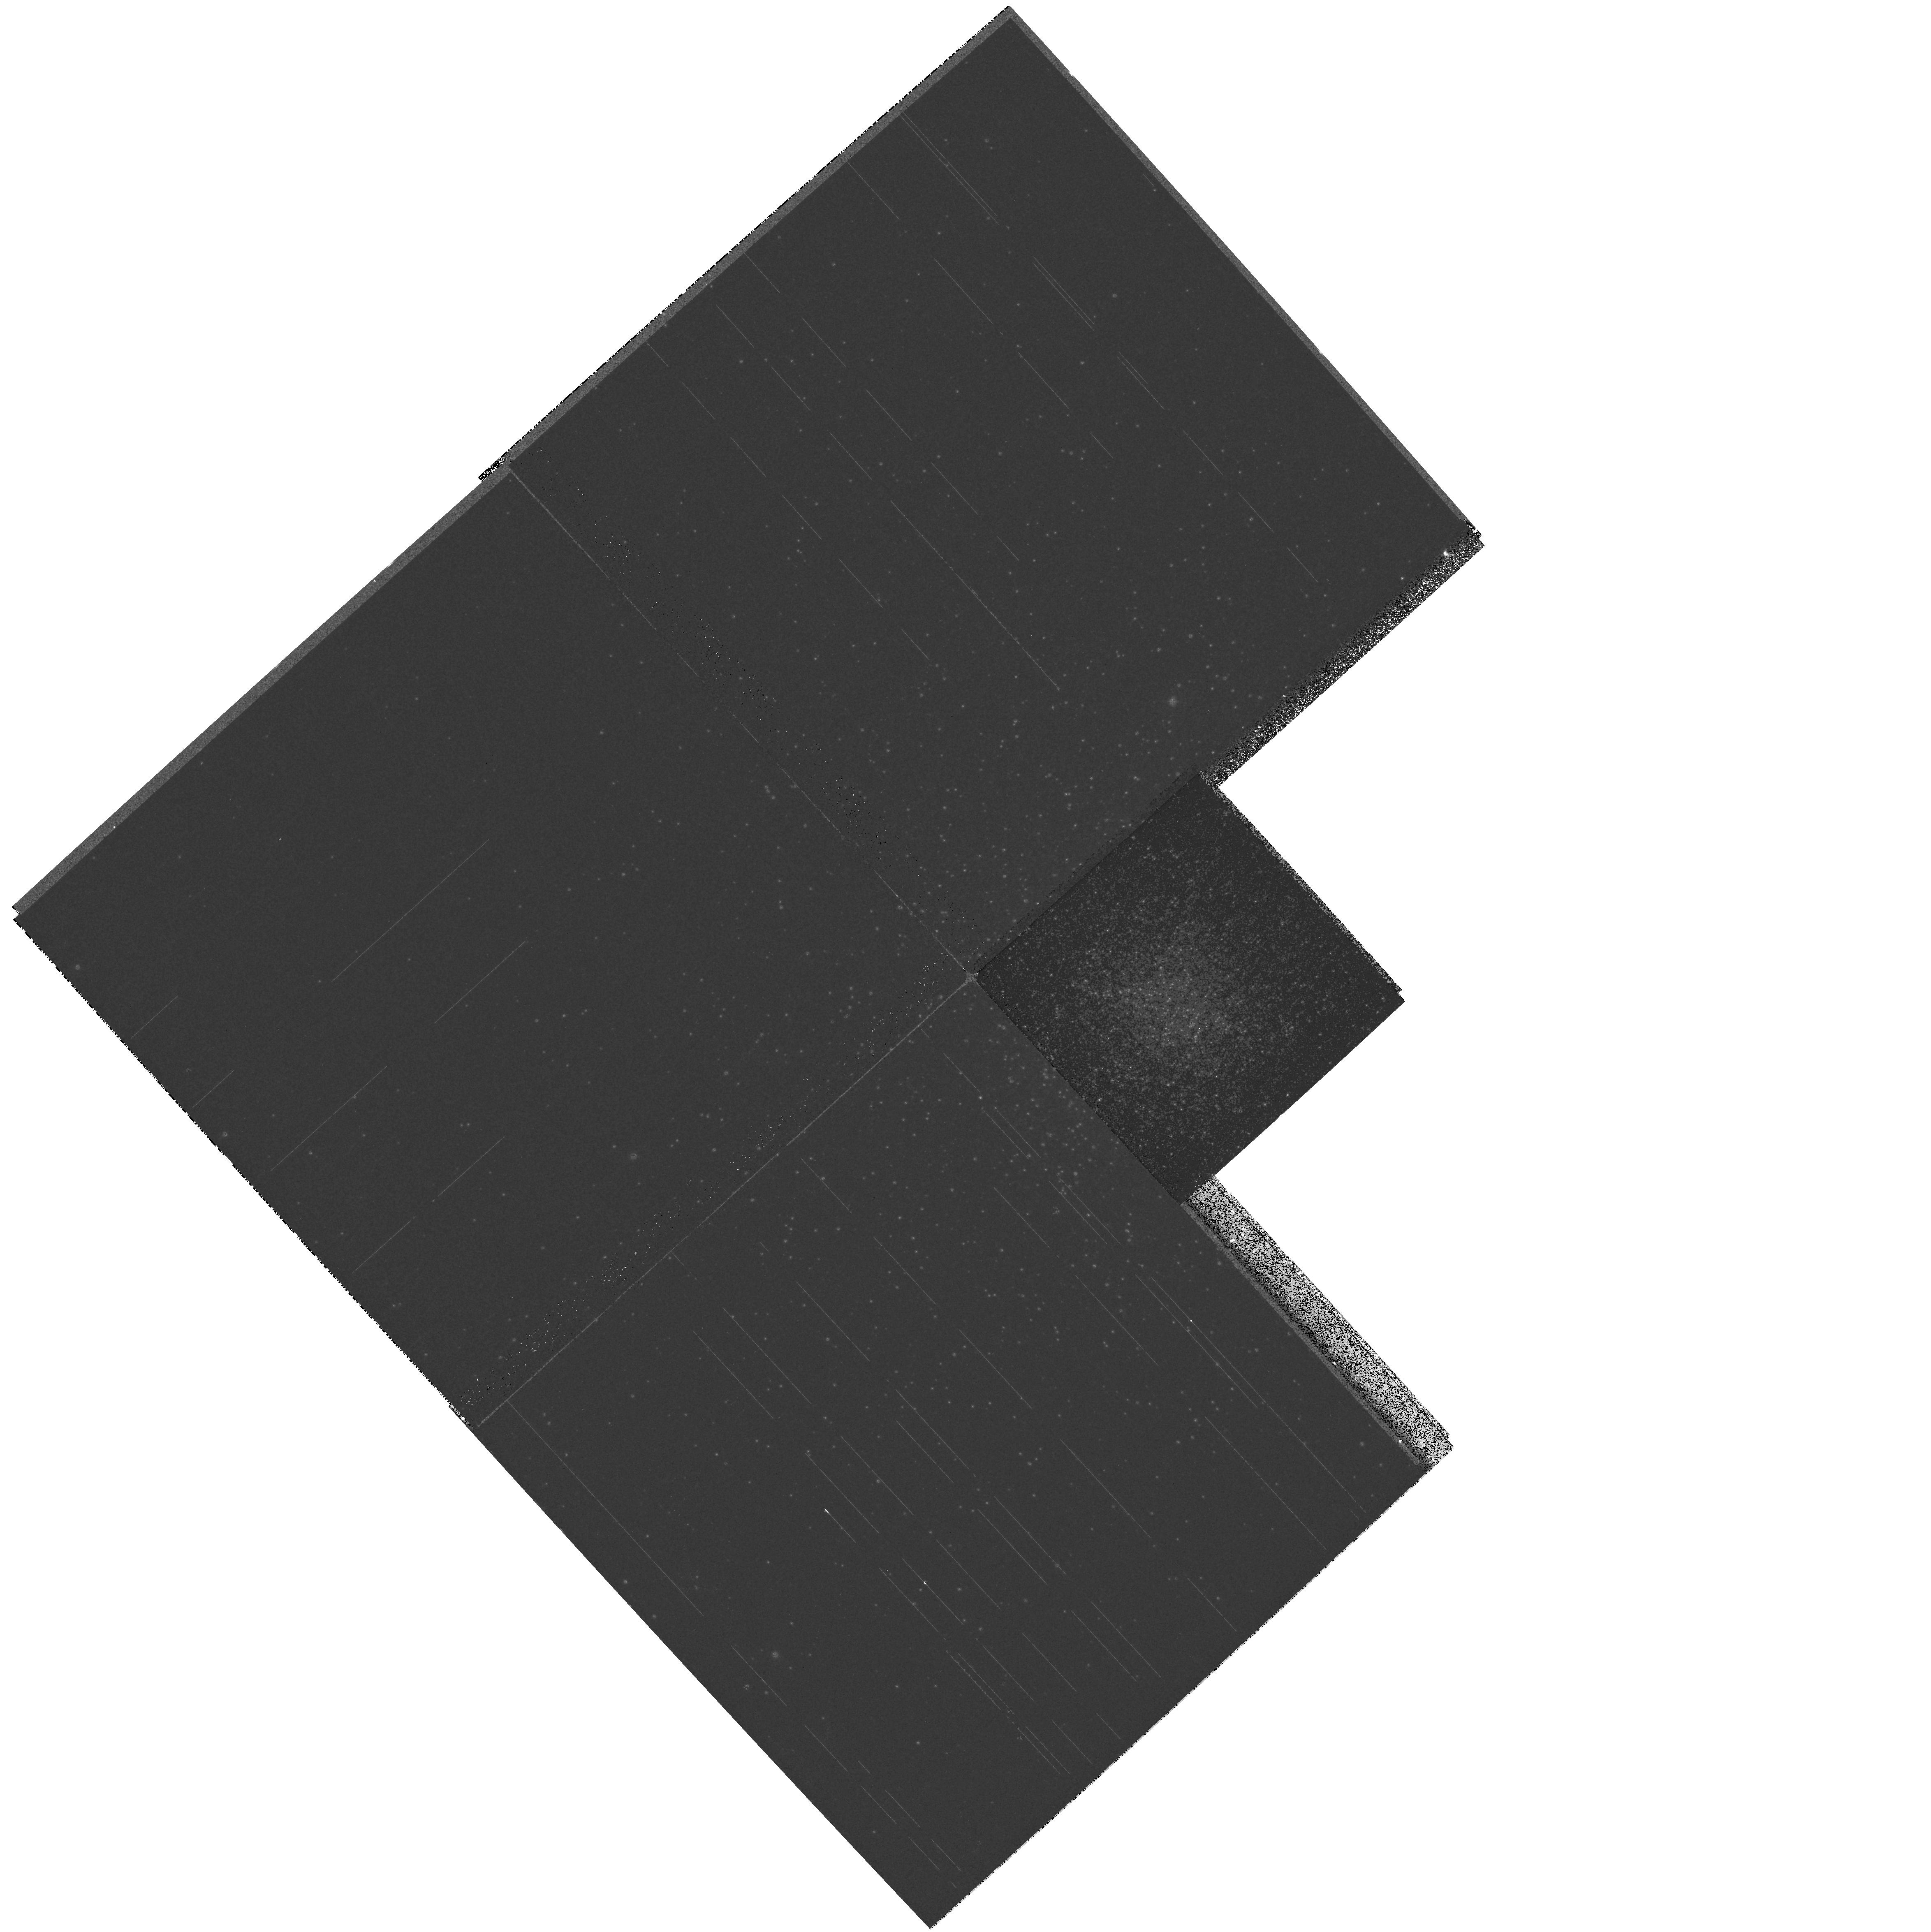
Target: NGC6440. Instrument: WFPC2/PC. Filter: F439W. Exposure: 6 min. Observation ID: hst_8723_48_wfpc2_pc_f439w_u64148

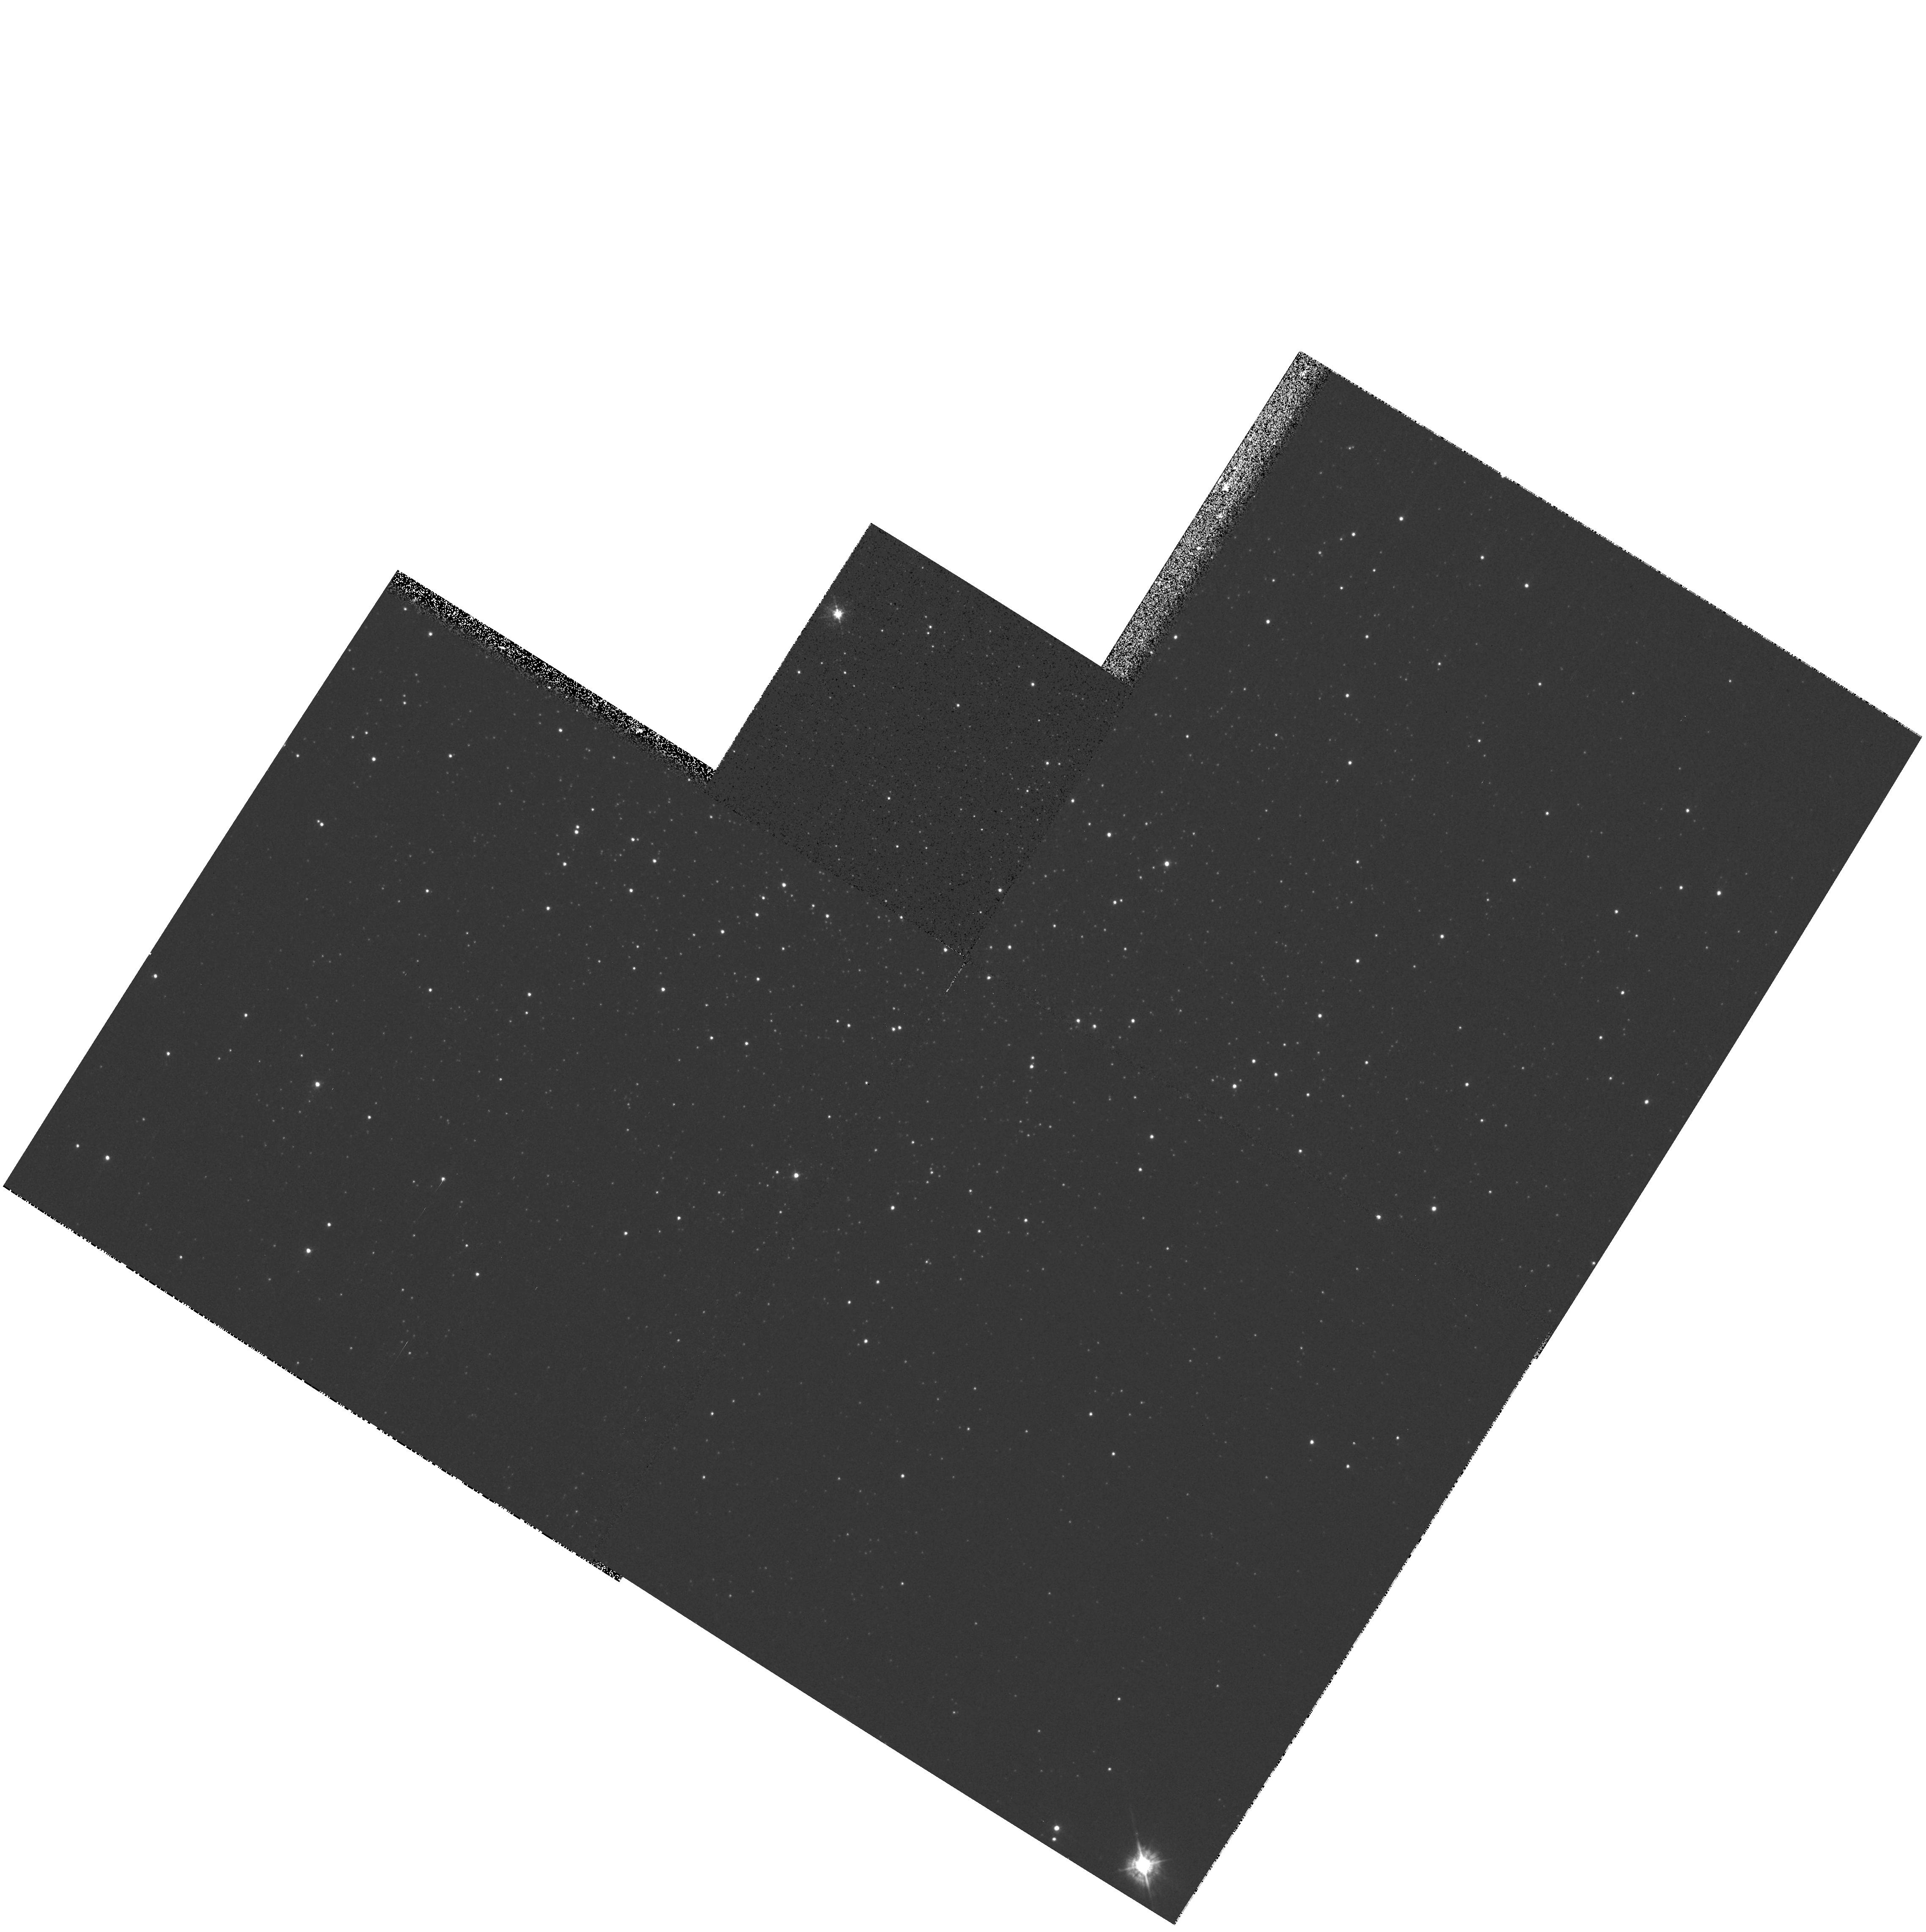
Target: IC4499. Instrument: WFPC2/PC. Filter: F439W. Exposure: 6 min. Observation ID: hst_8723_30_wfpc2_pc_f439w_u64130

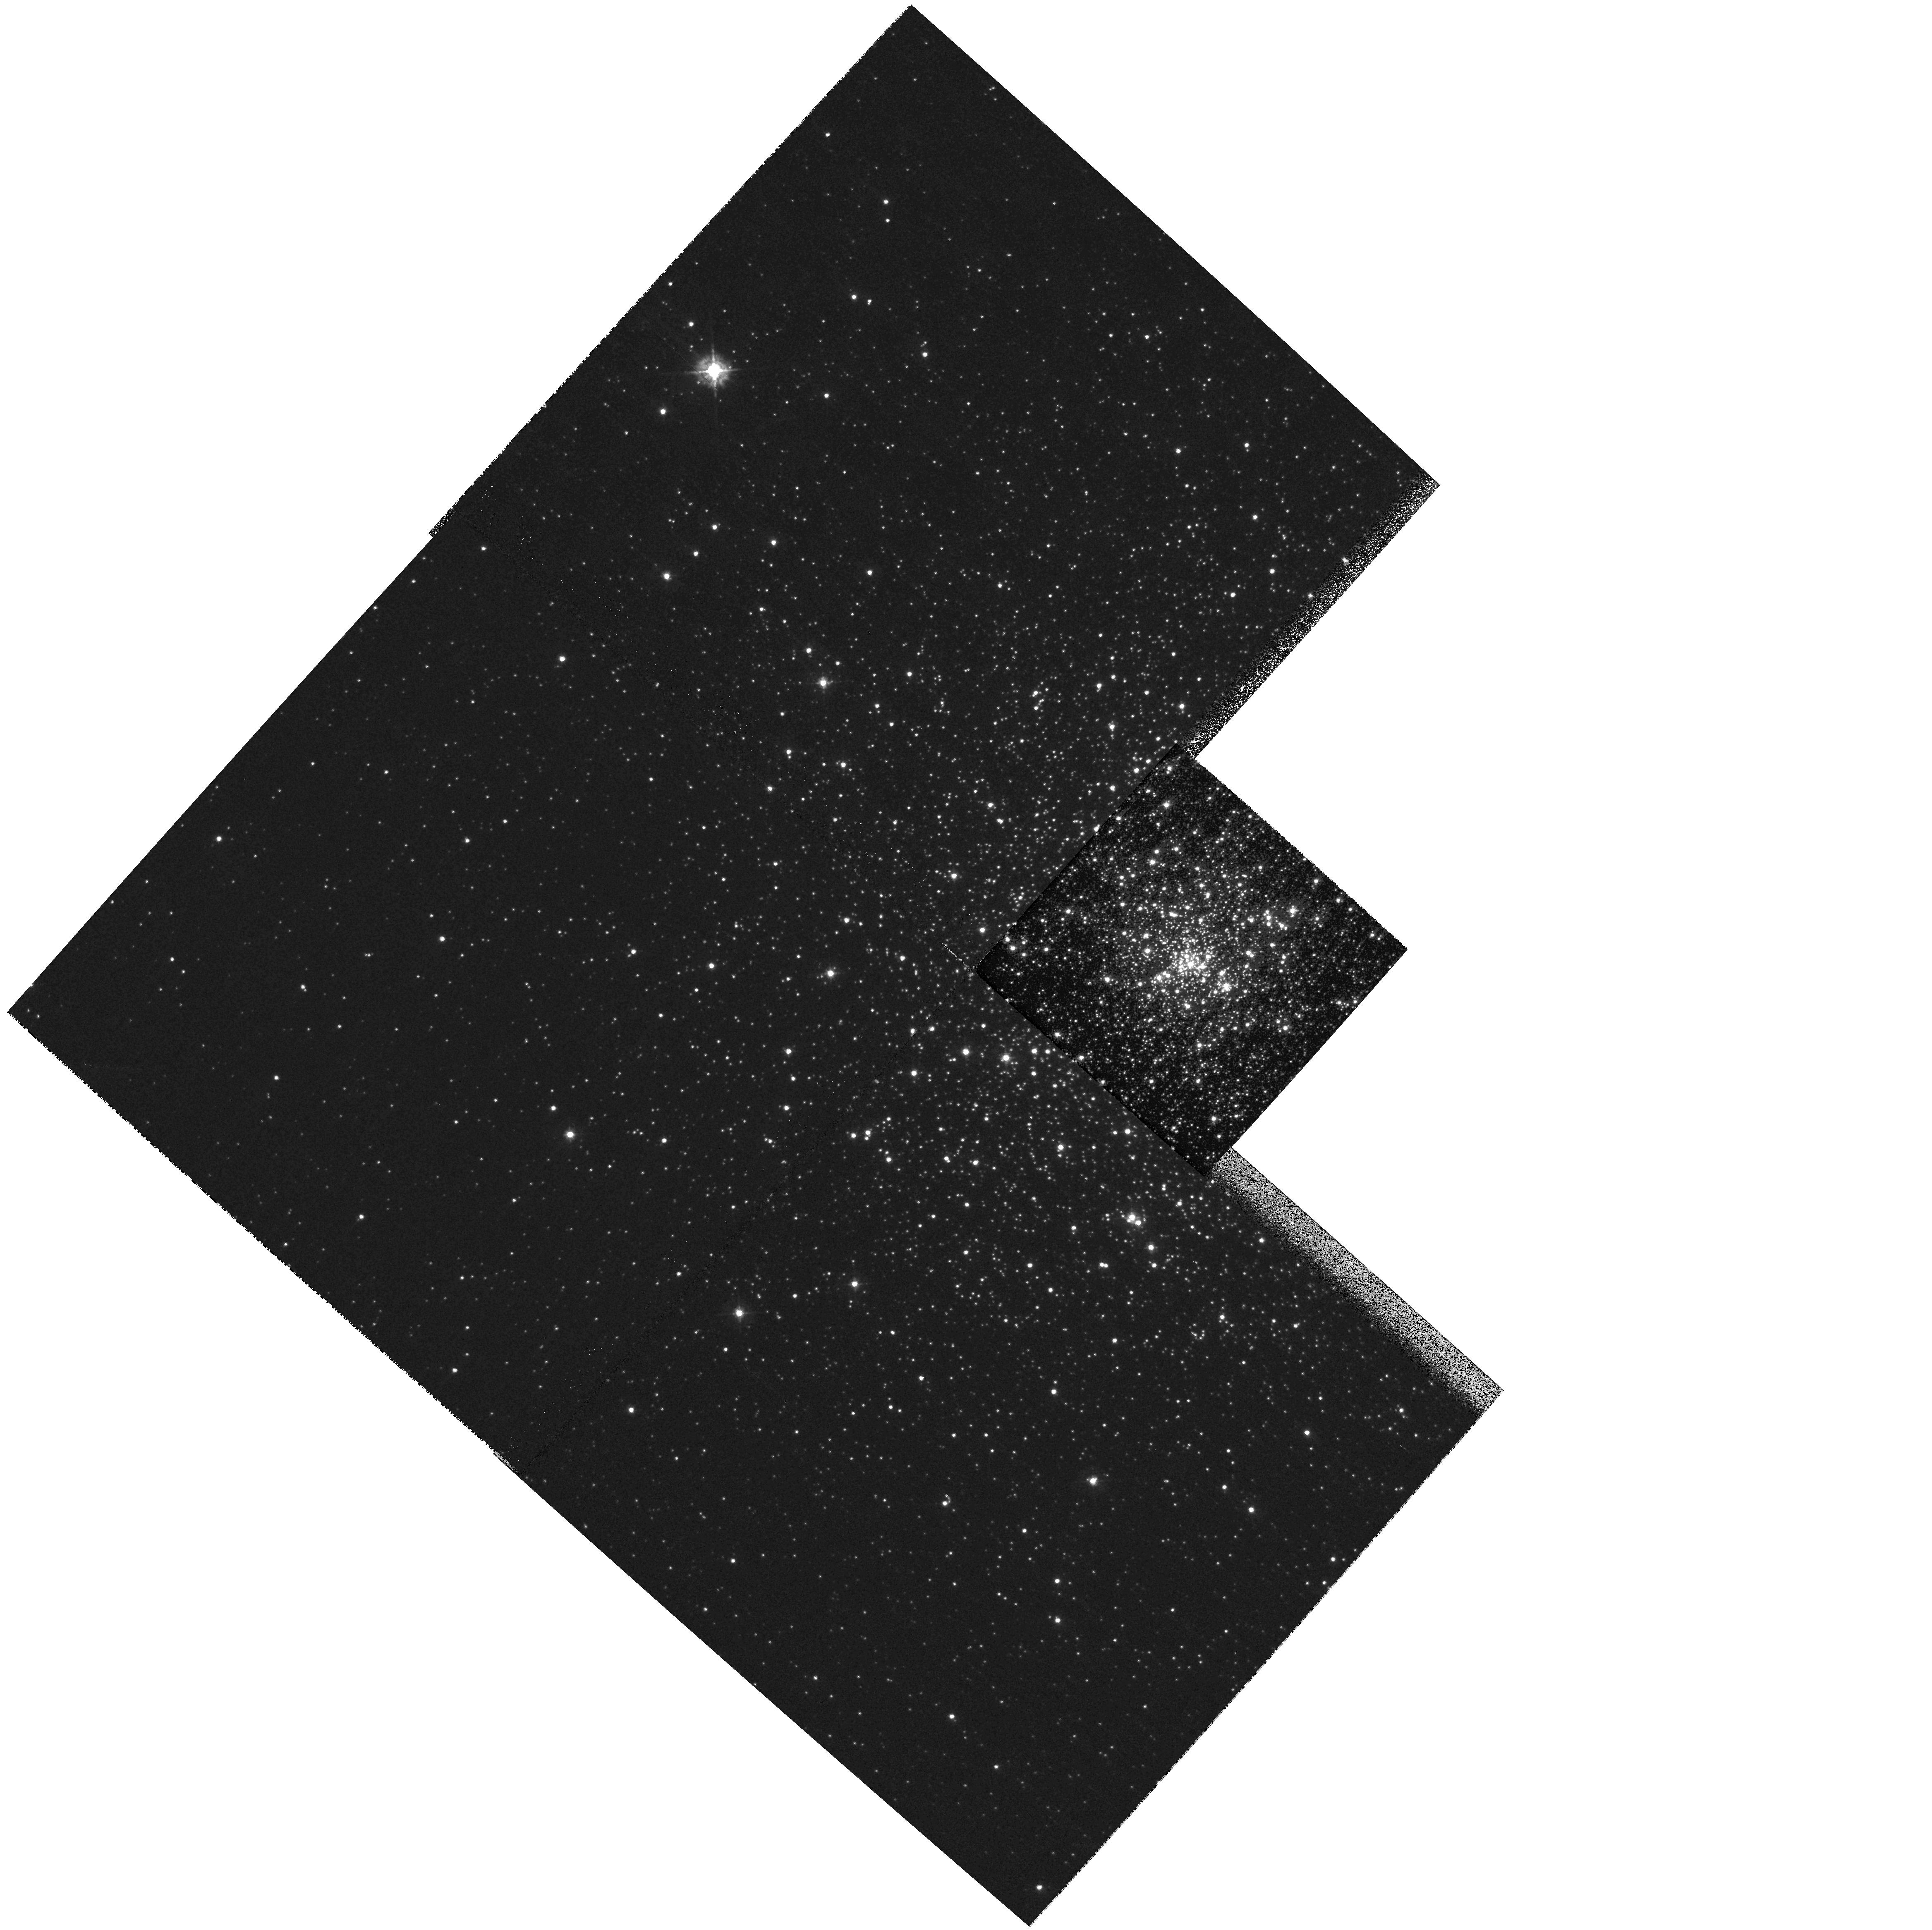
Target: NGC6681. Instrument: WFPC2/PC. Filter: F439W. Exposure: 4 min. Observation ID: hst_8723_37_wfpc2_pc_f439w_u64137

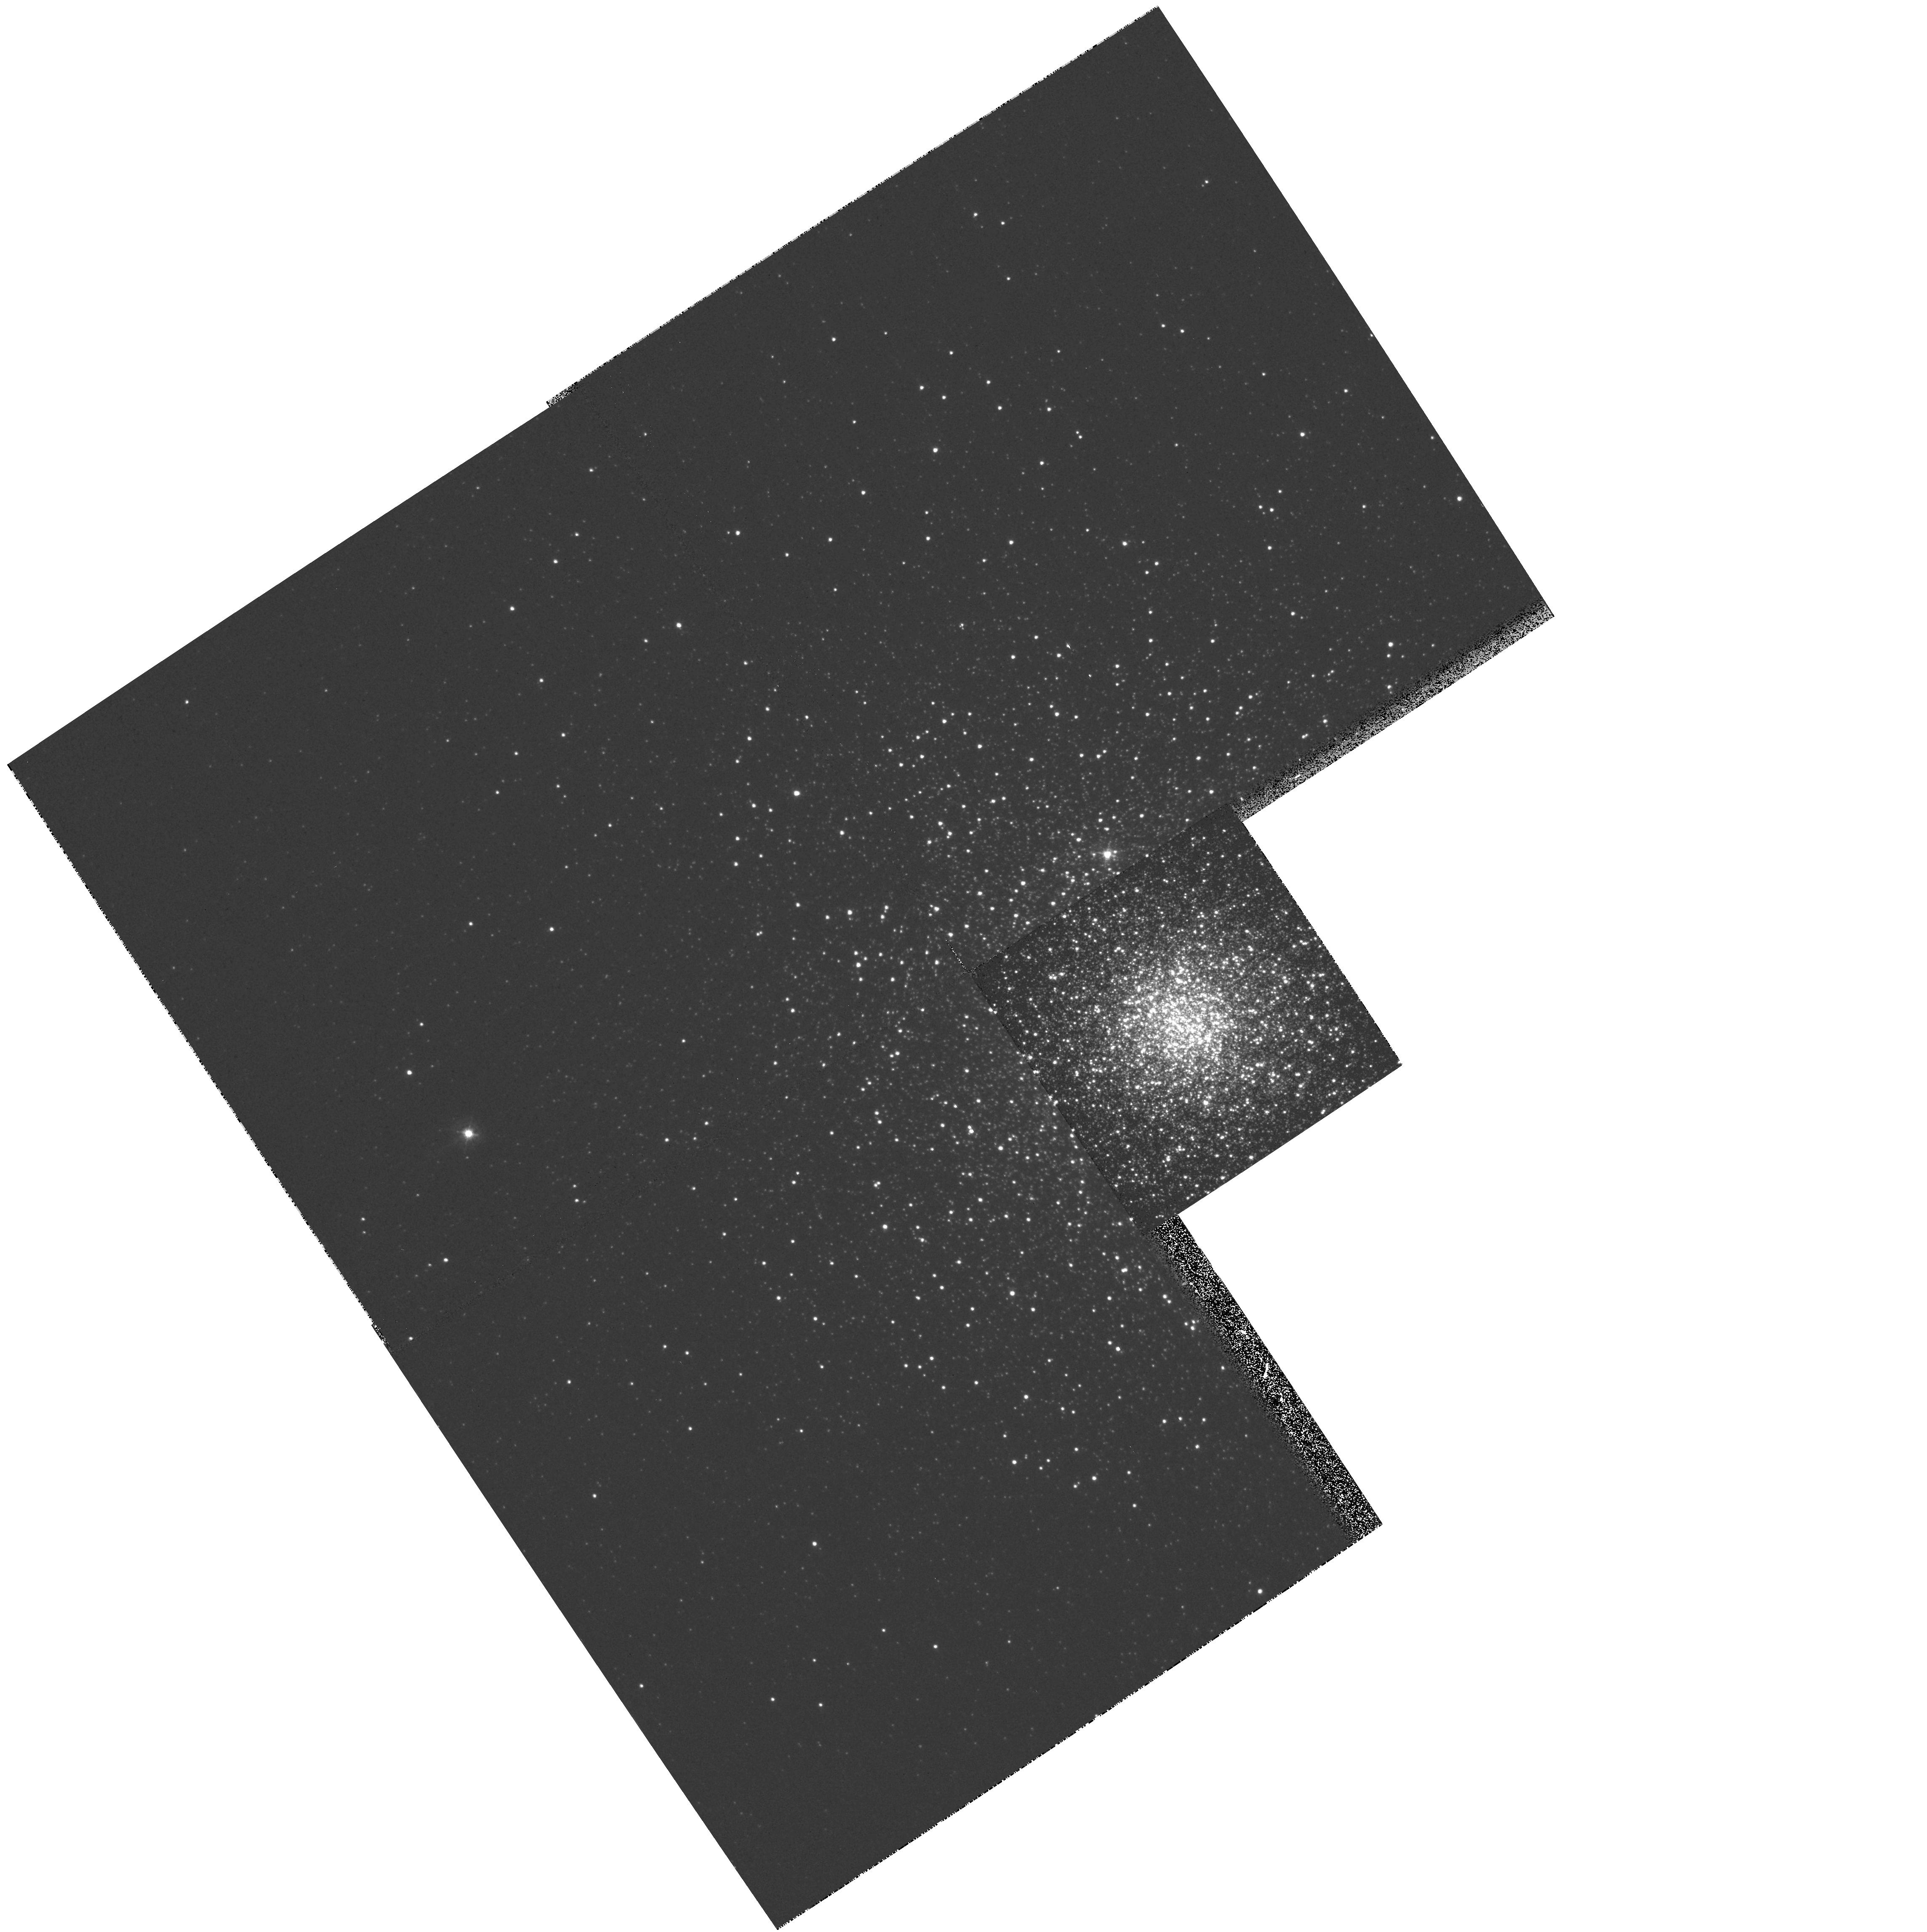
Target: NGC6864. Instrument: WFPC2/PC. Filter: F439W. Exposure: 6 min. Observation ID: hst_8723_43_wfpc2_pc_f439w_u64143

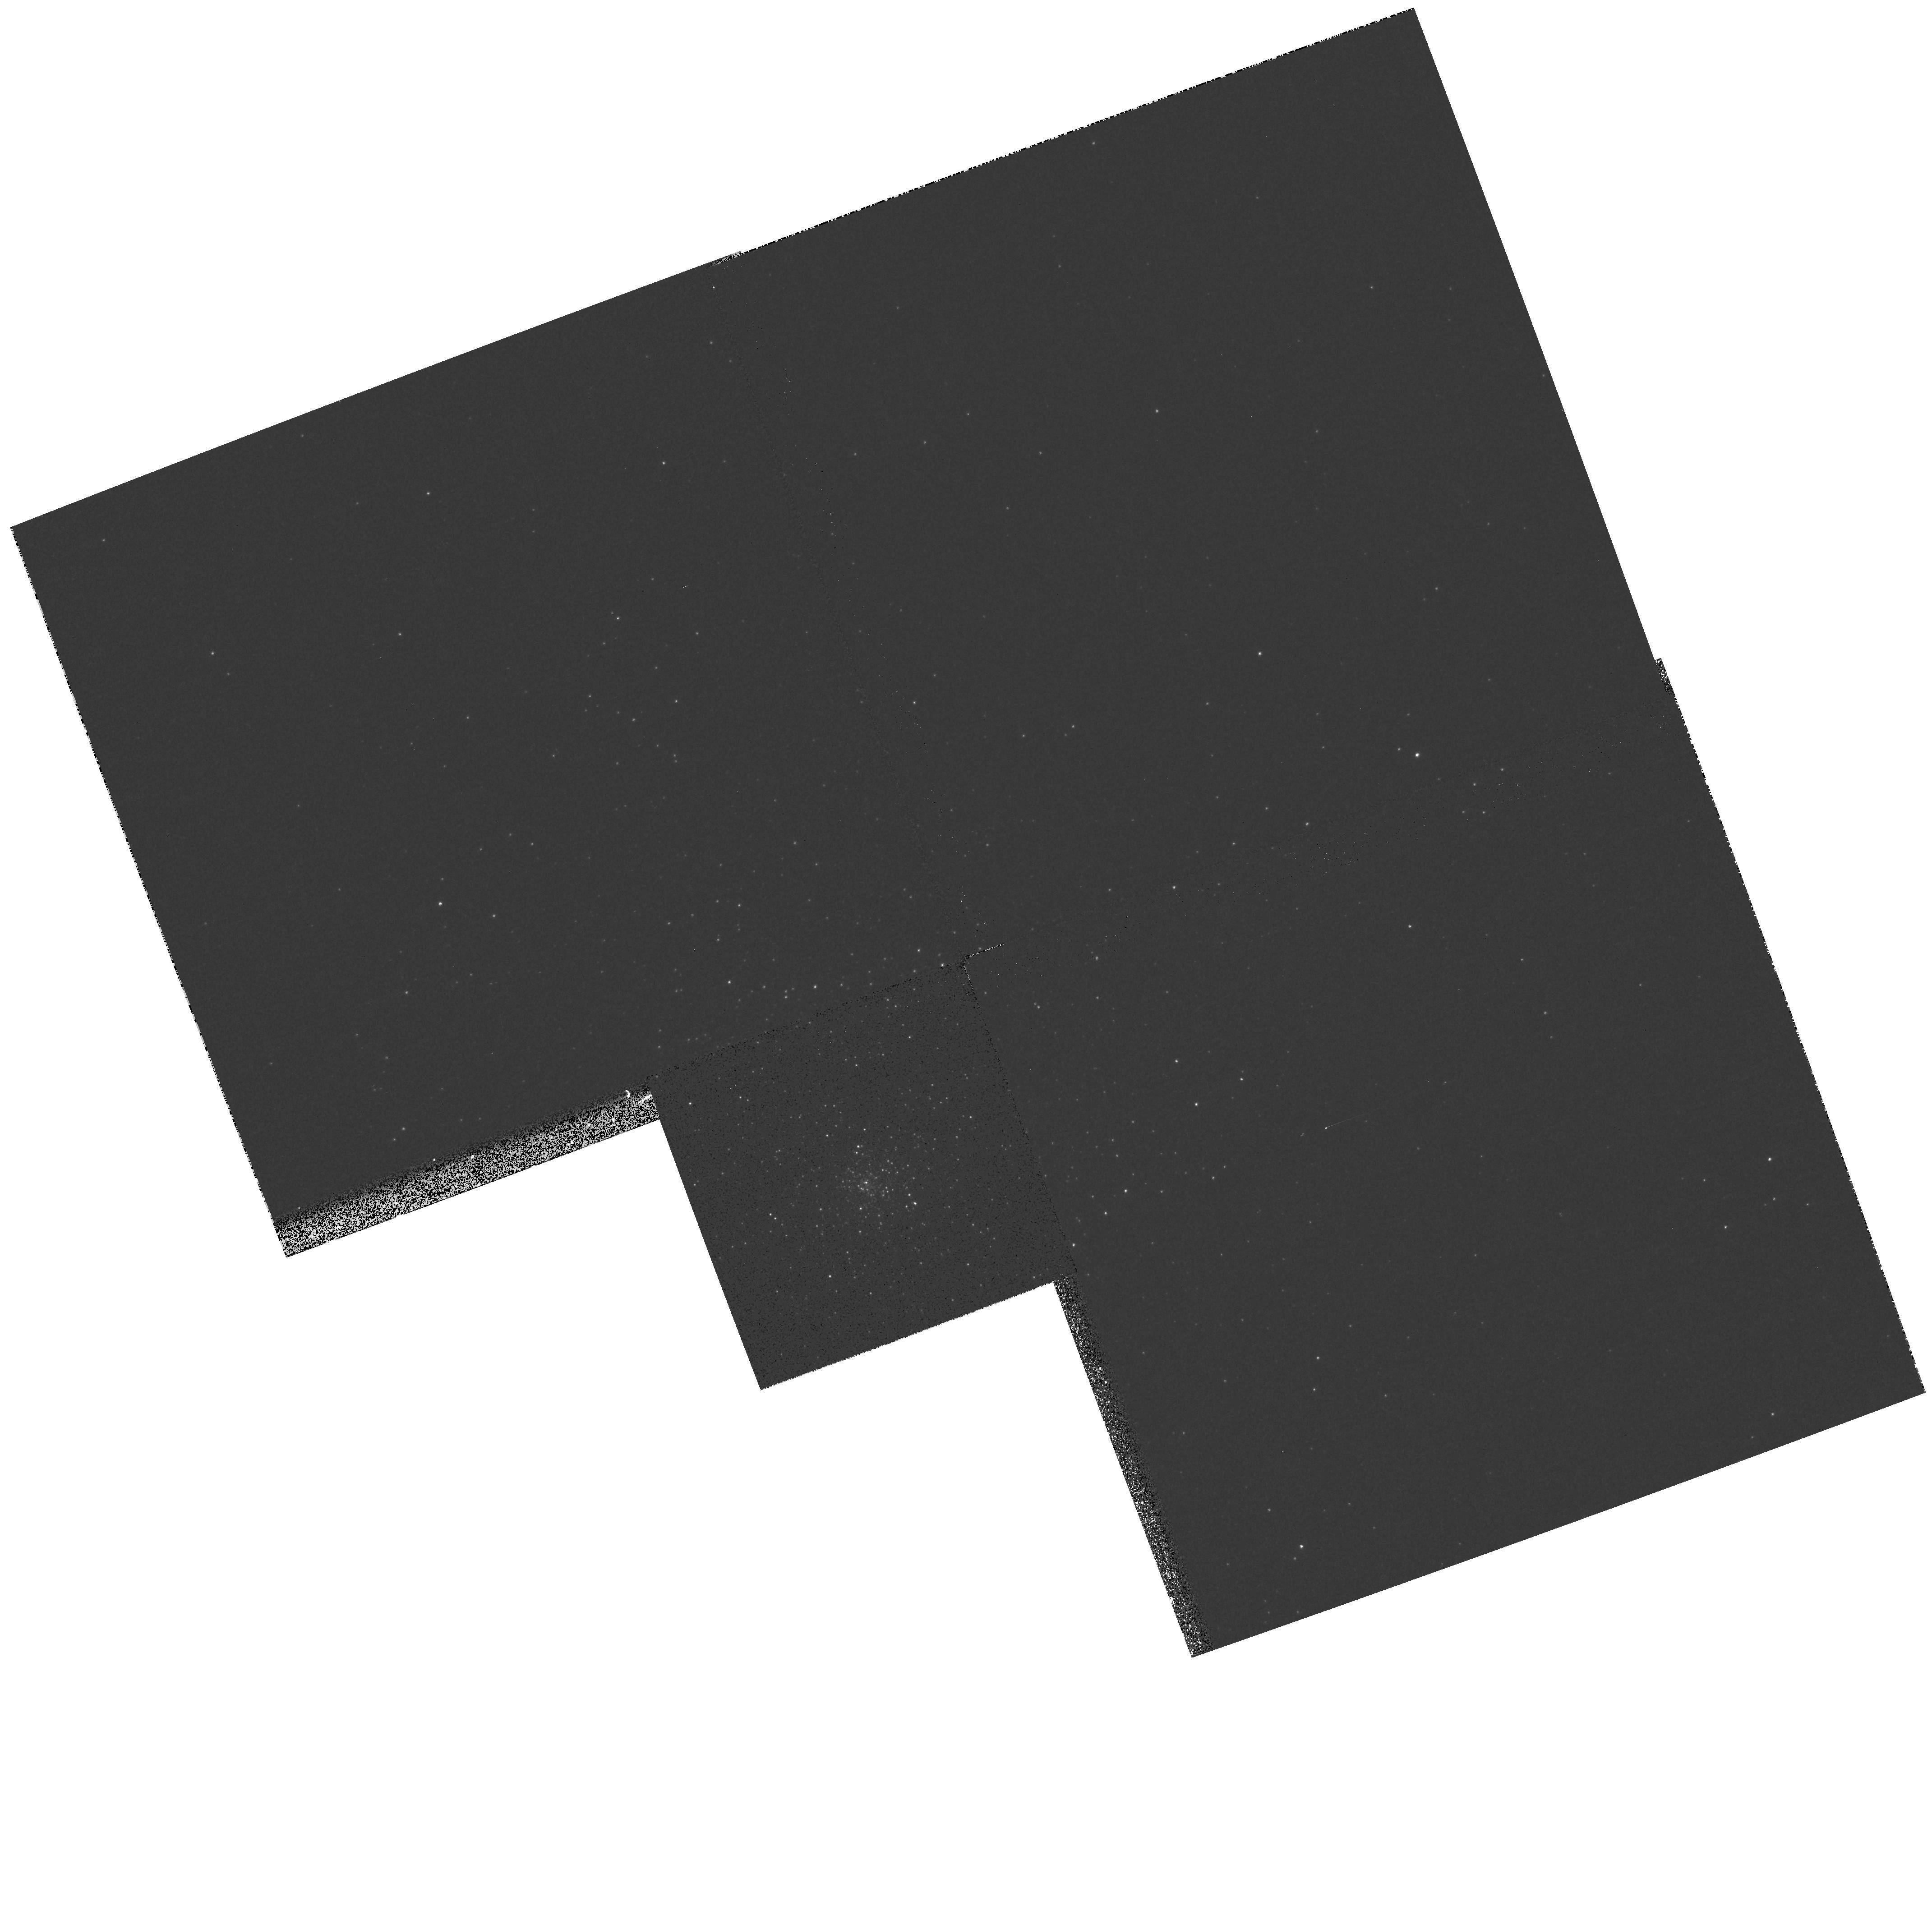
Target: NGC6517. Instrument: WFPC2/PC. Filter: F439W. Exposure: 6 min. Observation ID: hst_8723_47_wfpc2_pc_f439w_u64147

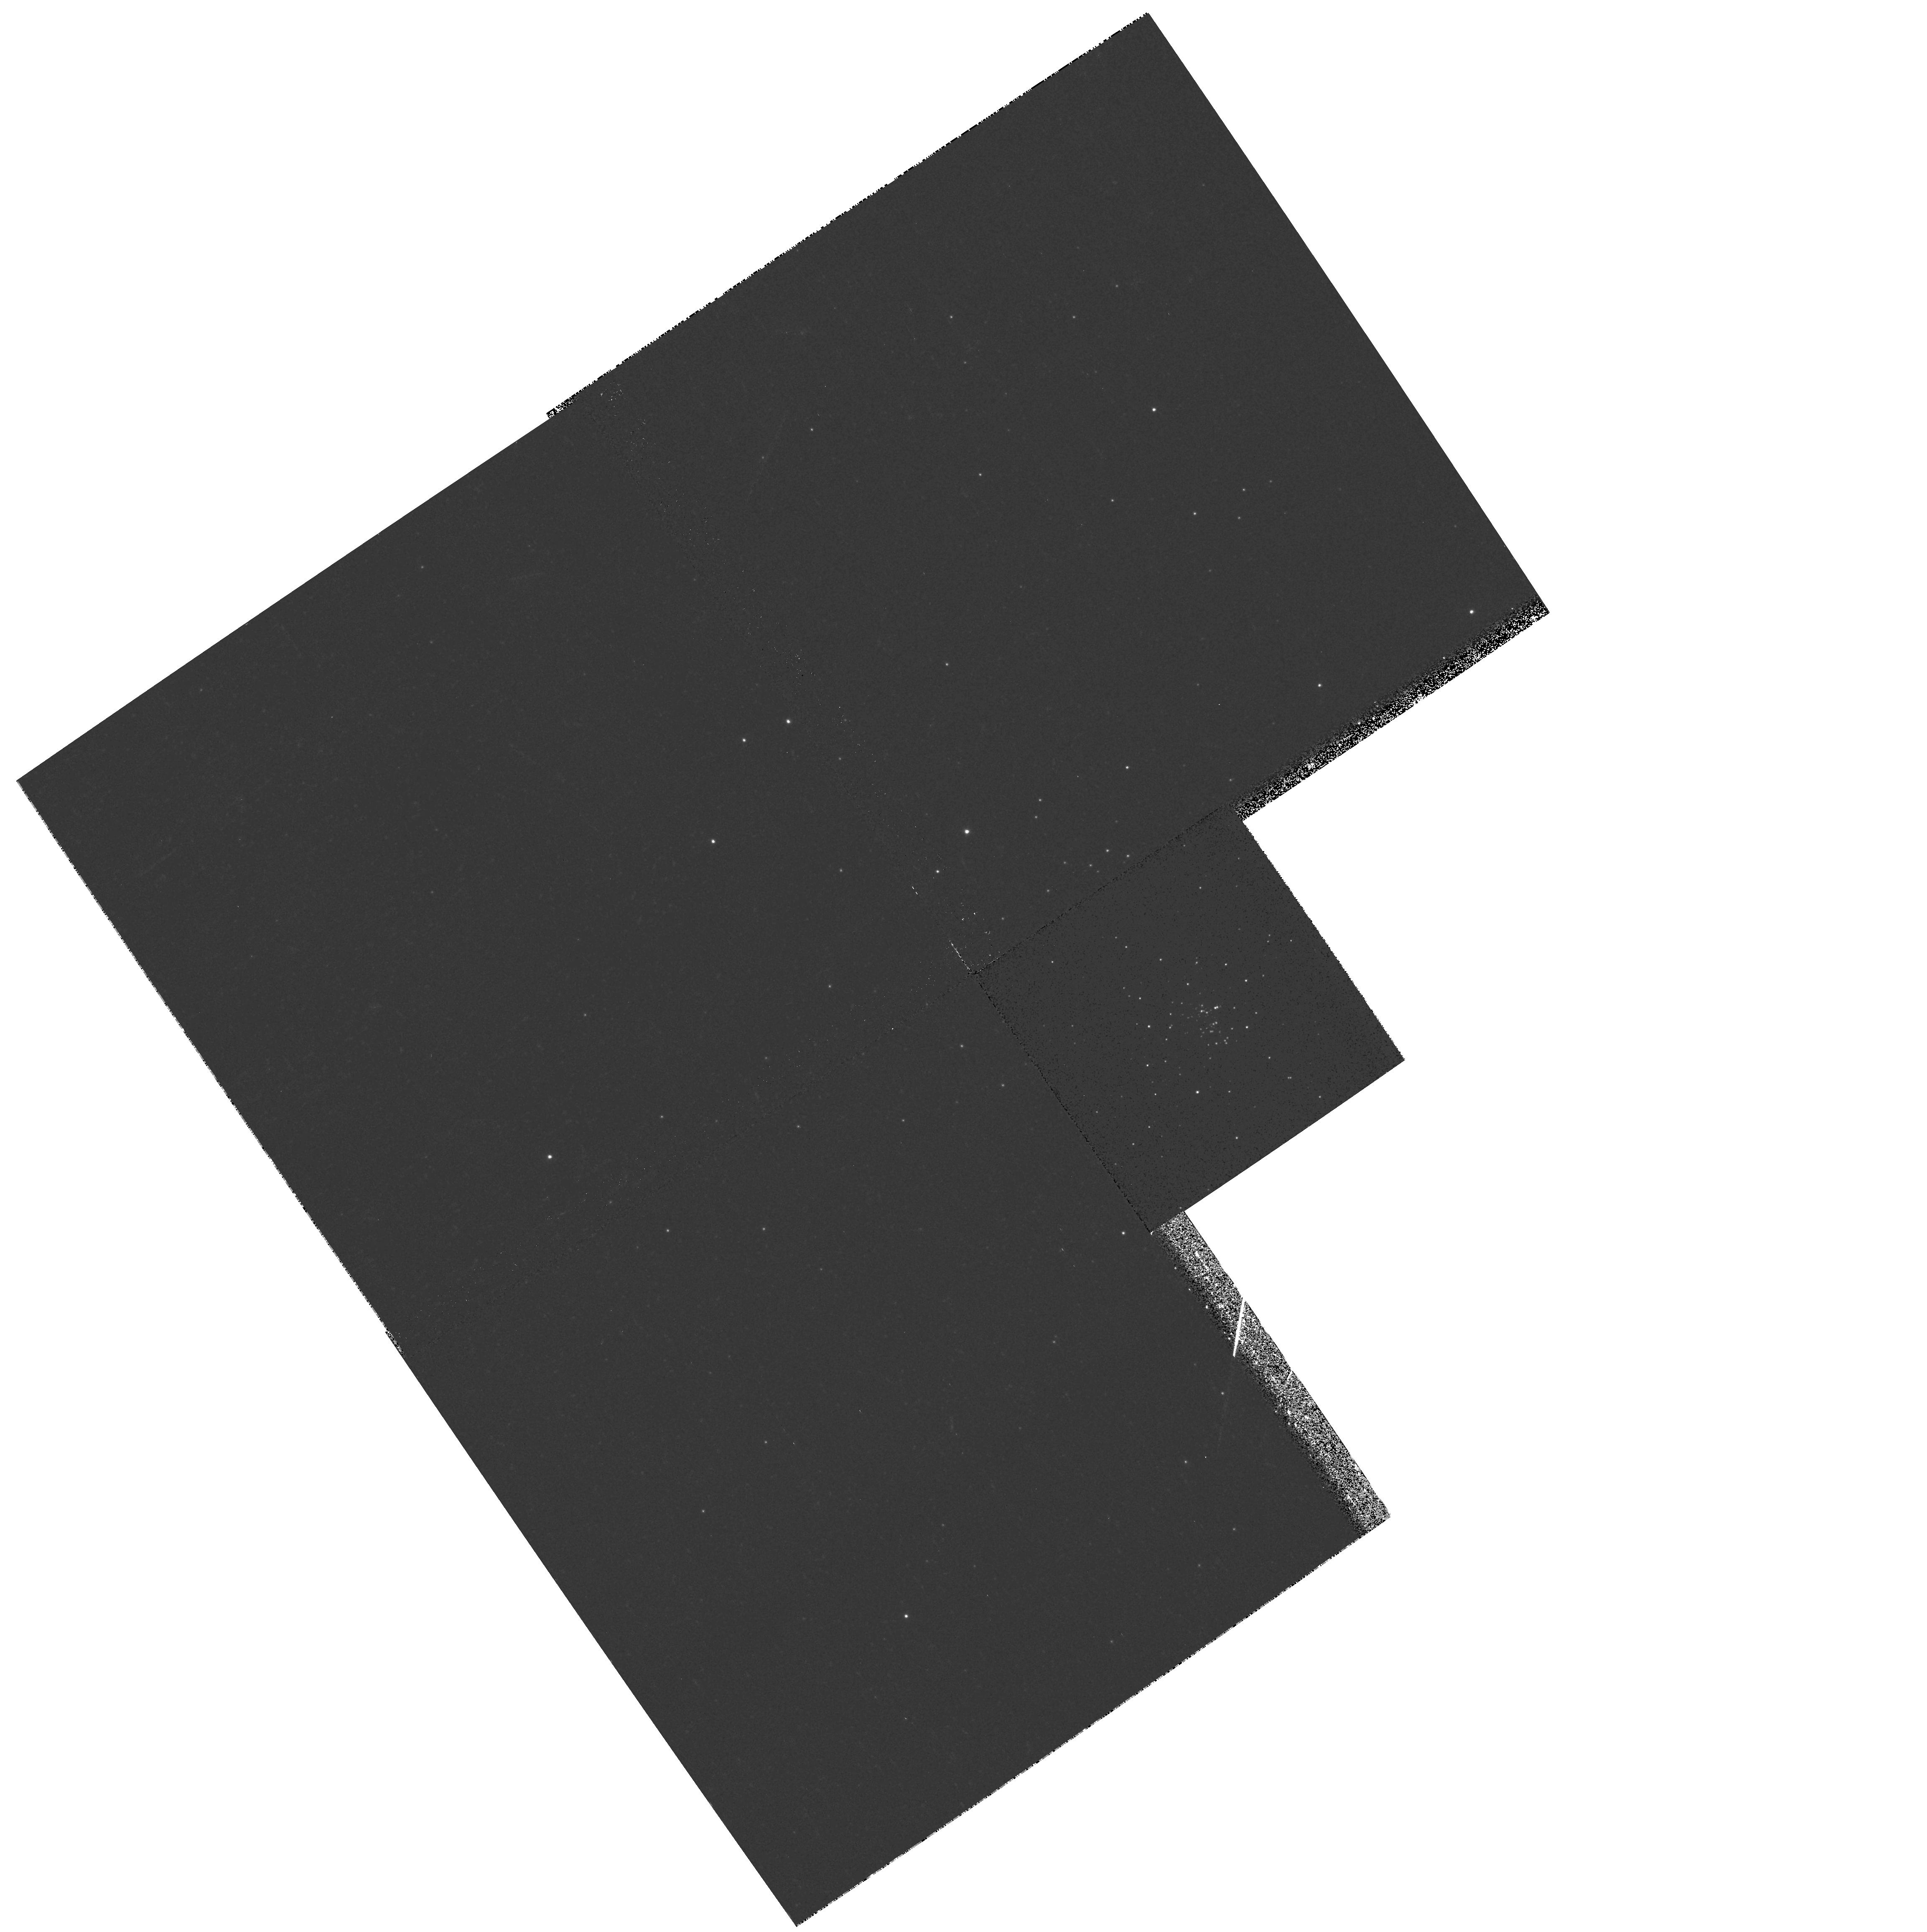
Target: IC1257. Instrument: WFPC2/PC. Filter: F439W. Exposure: 13 min. Observation ID: hst_8723_49_wfpc2_pc_f439w_u64149

A Snapshot Survey of Galactic Globular Clusters (PI: Piotto, Giampaolo)

HST observations of crowded centers of globular clusters (GCs) have produced intriguing discoveries of new phenomena, most of which are not understood theoretically. We propose here a continuation of two Cycle 7 and Cycle 8 snapshot proposals, to extend such work to a much larger portion of the Galactic GC system. Up to now less than 40 percent of the Cycle 7--8 targets have been observed, with results that have been so fruitful that we propose to complete the original target list, continuing to observe the centers in B and $V with WPFC2. We request a proprietary period of only 3 months. Our color-magnitude diagrams will include all stars down to ~ 1^ m below the main-sequence turnoff, allowing us to address many outstanding questions, such as: How does the frequency of confirmed or suspected stellar interaction products e.g., blue stragglers, horizontal branch (HB) tails depend upon the local stellar density and the cluster dynamical state? How common are the strange HB morphologies recently discovered by HST in several GCs, and are they confined to the central regions? How often do metal-rich GCs have a hot HB, and does it correlate with the cluster dynamics? We will also improve the core parameters for a number of GCs, and constrain their dynamical states. This survey will produce a fundamental data set of Galactic GCs, which will be useful for a large number of studies in the years to come, and be a part of the legacy of HST.